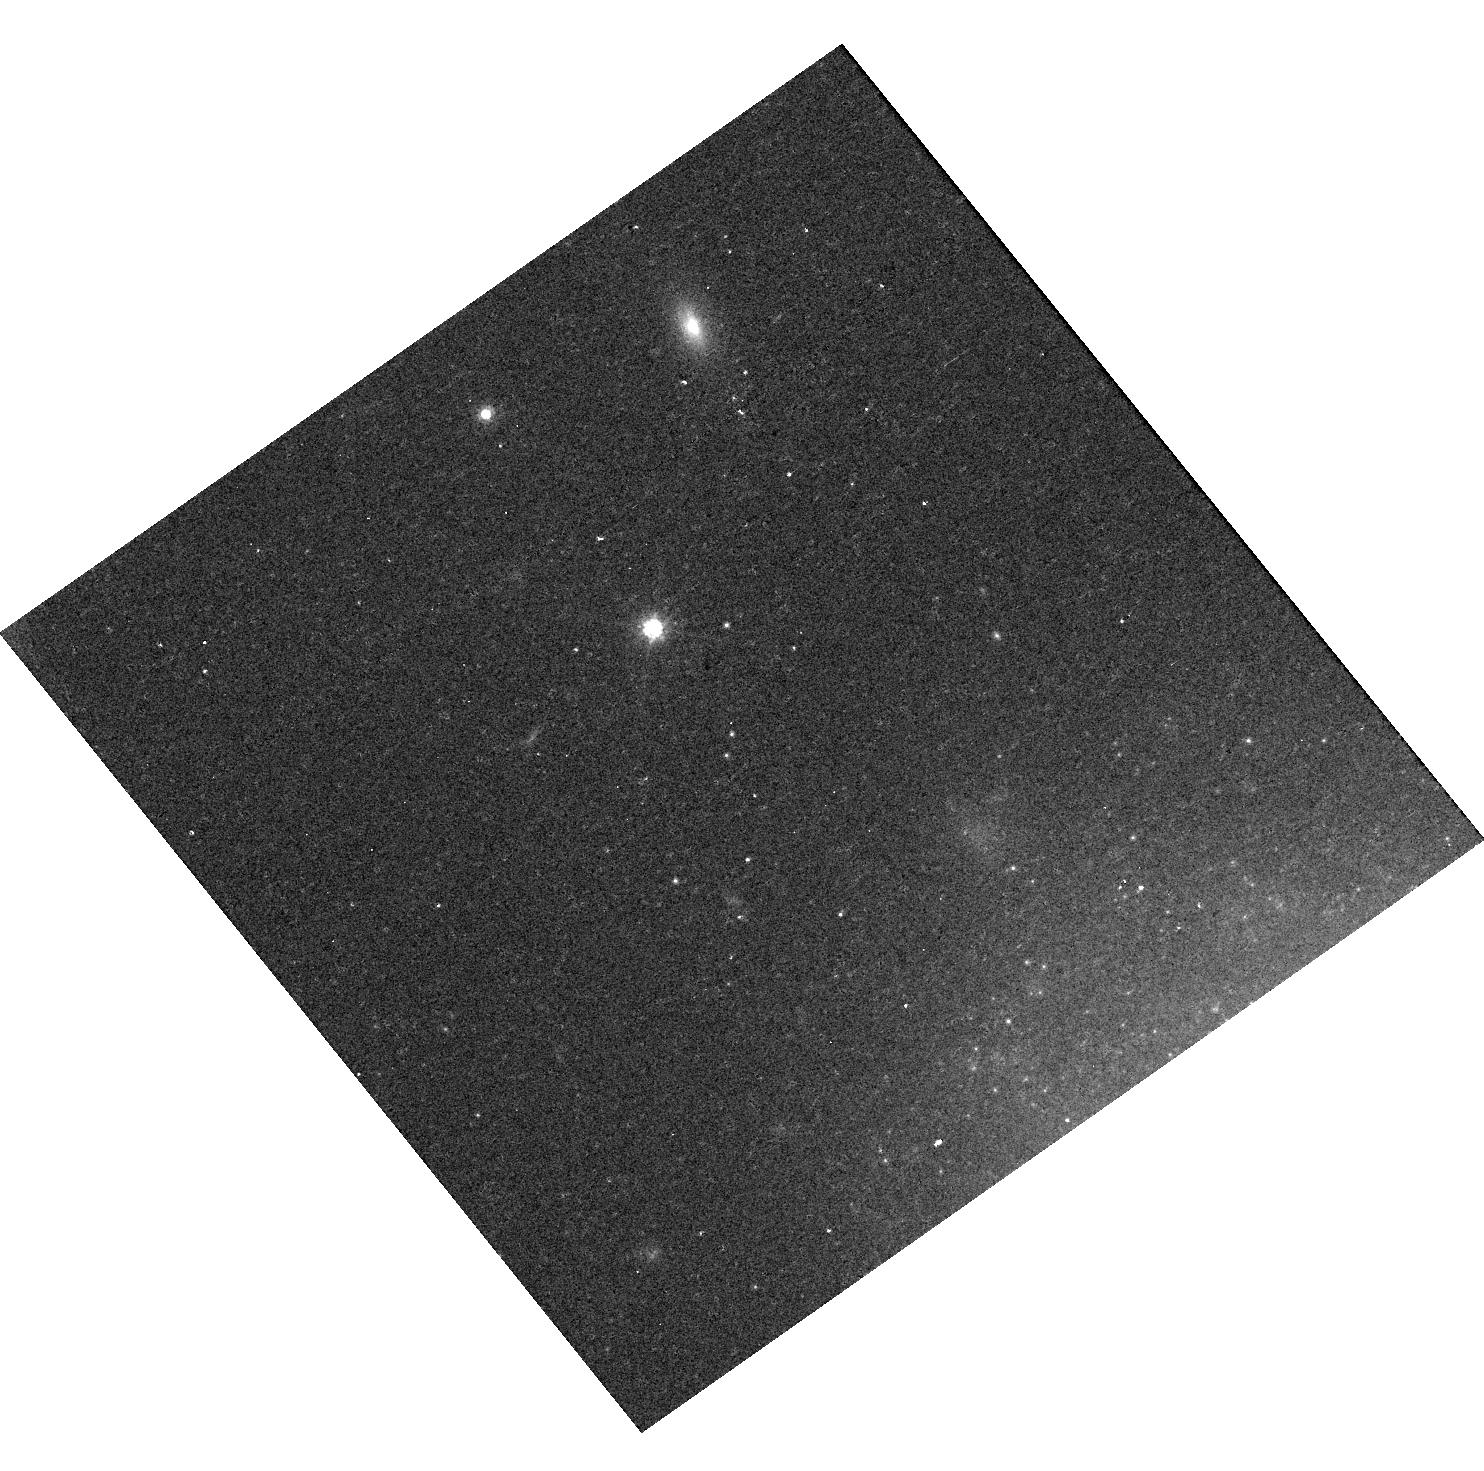
Target: SN2009IP
Instrument: WFC3/UVIS
Filter: F814W
Exposure: 11 min
Observation ID: hst_16649_03_wfc3_uvis_f814w_ieqe03

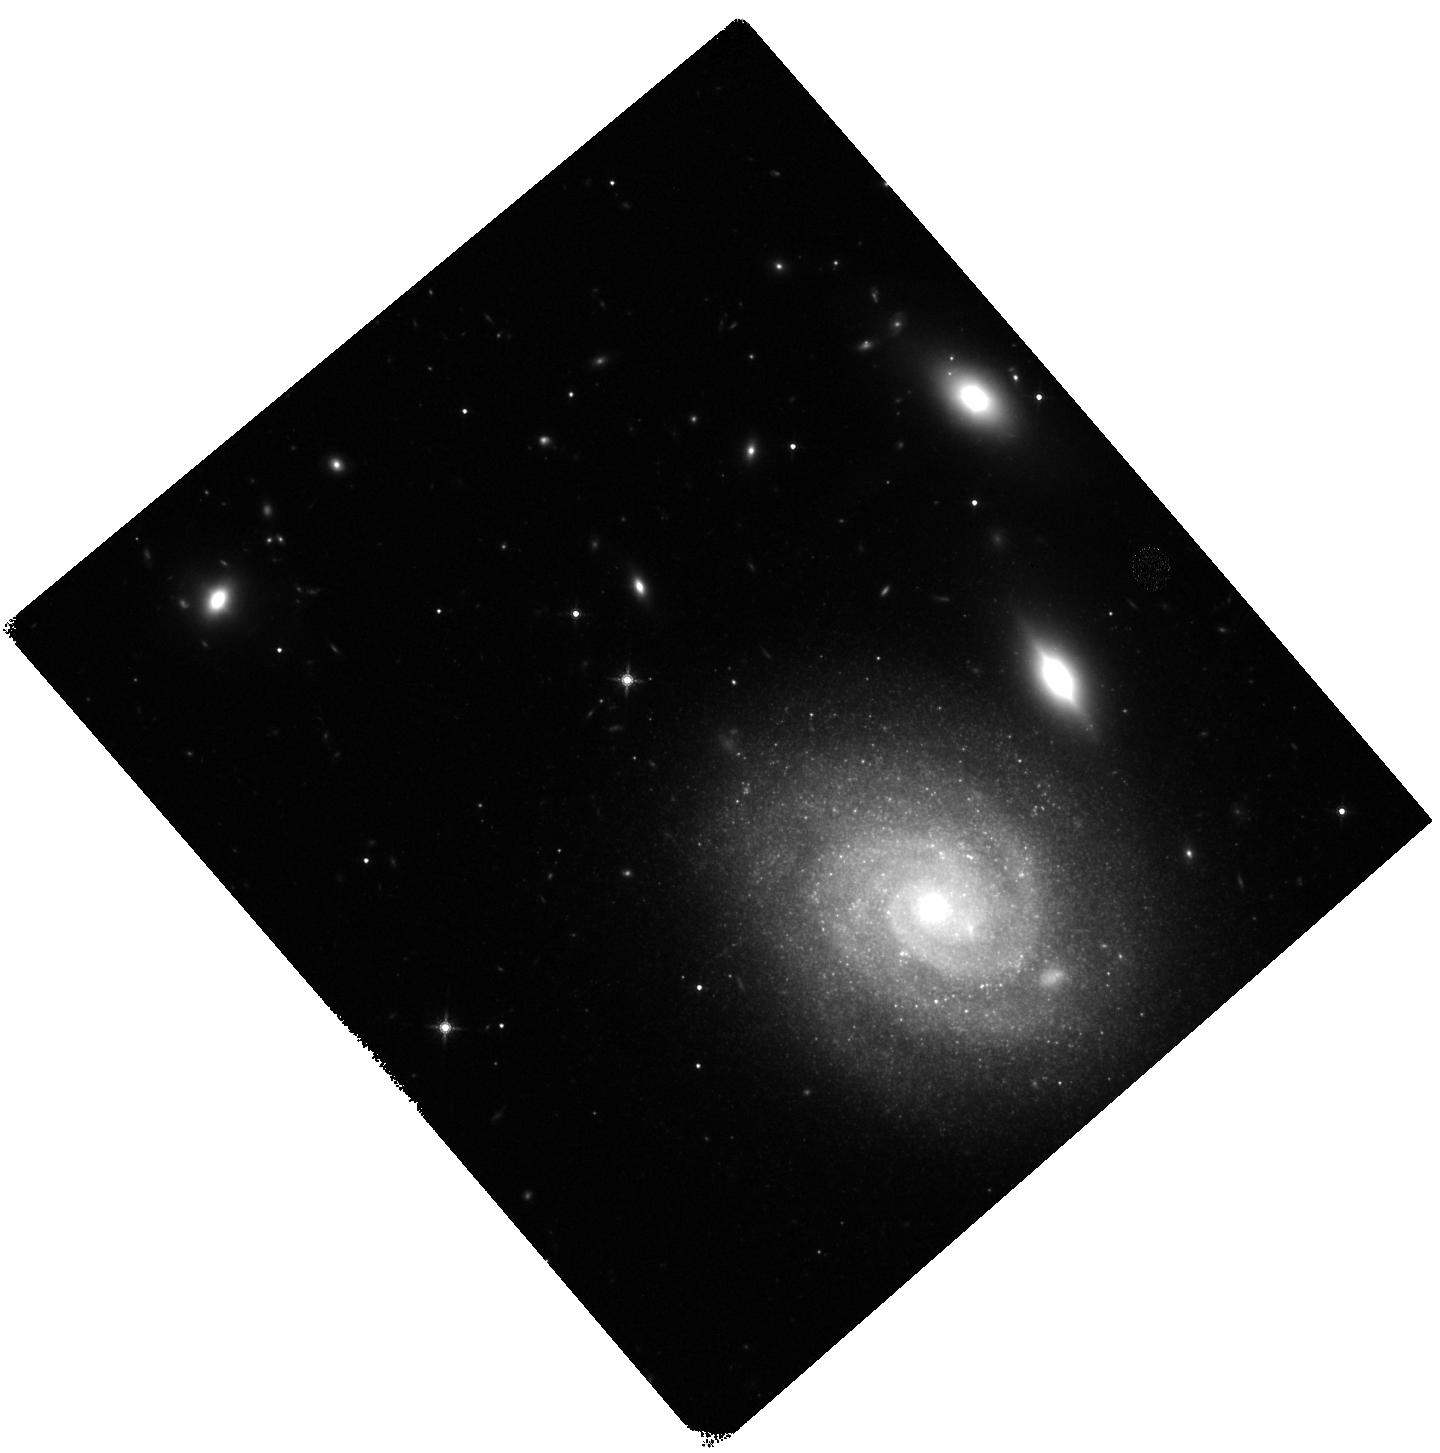
Target: SN2009IP
Instrument: WFC3/IR
Filter: F160W
Exposure: 23 min
Observation ID: hst_16649_04_wfc3_ir_f160w_ieqe04

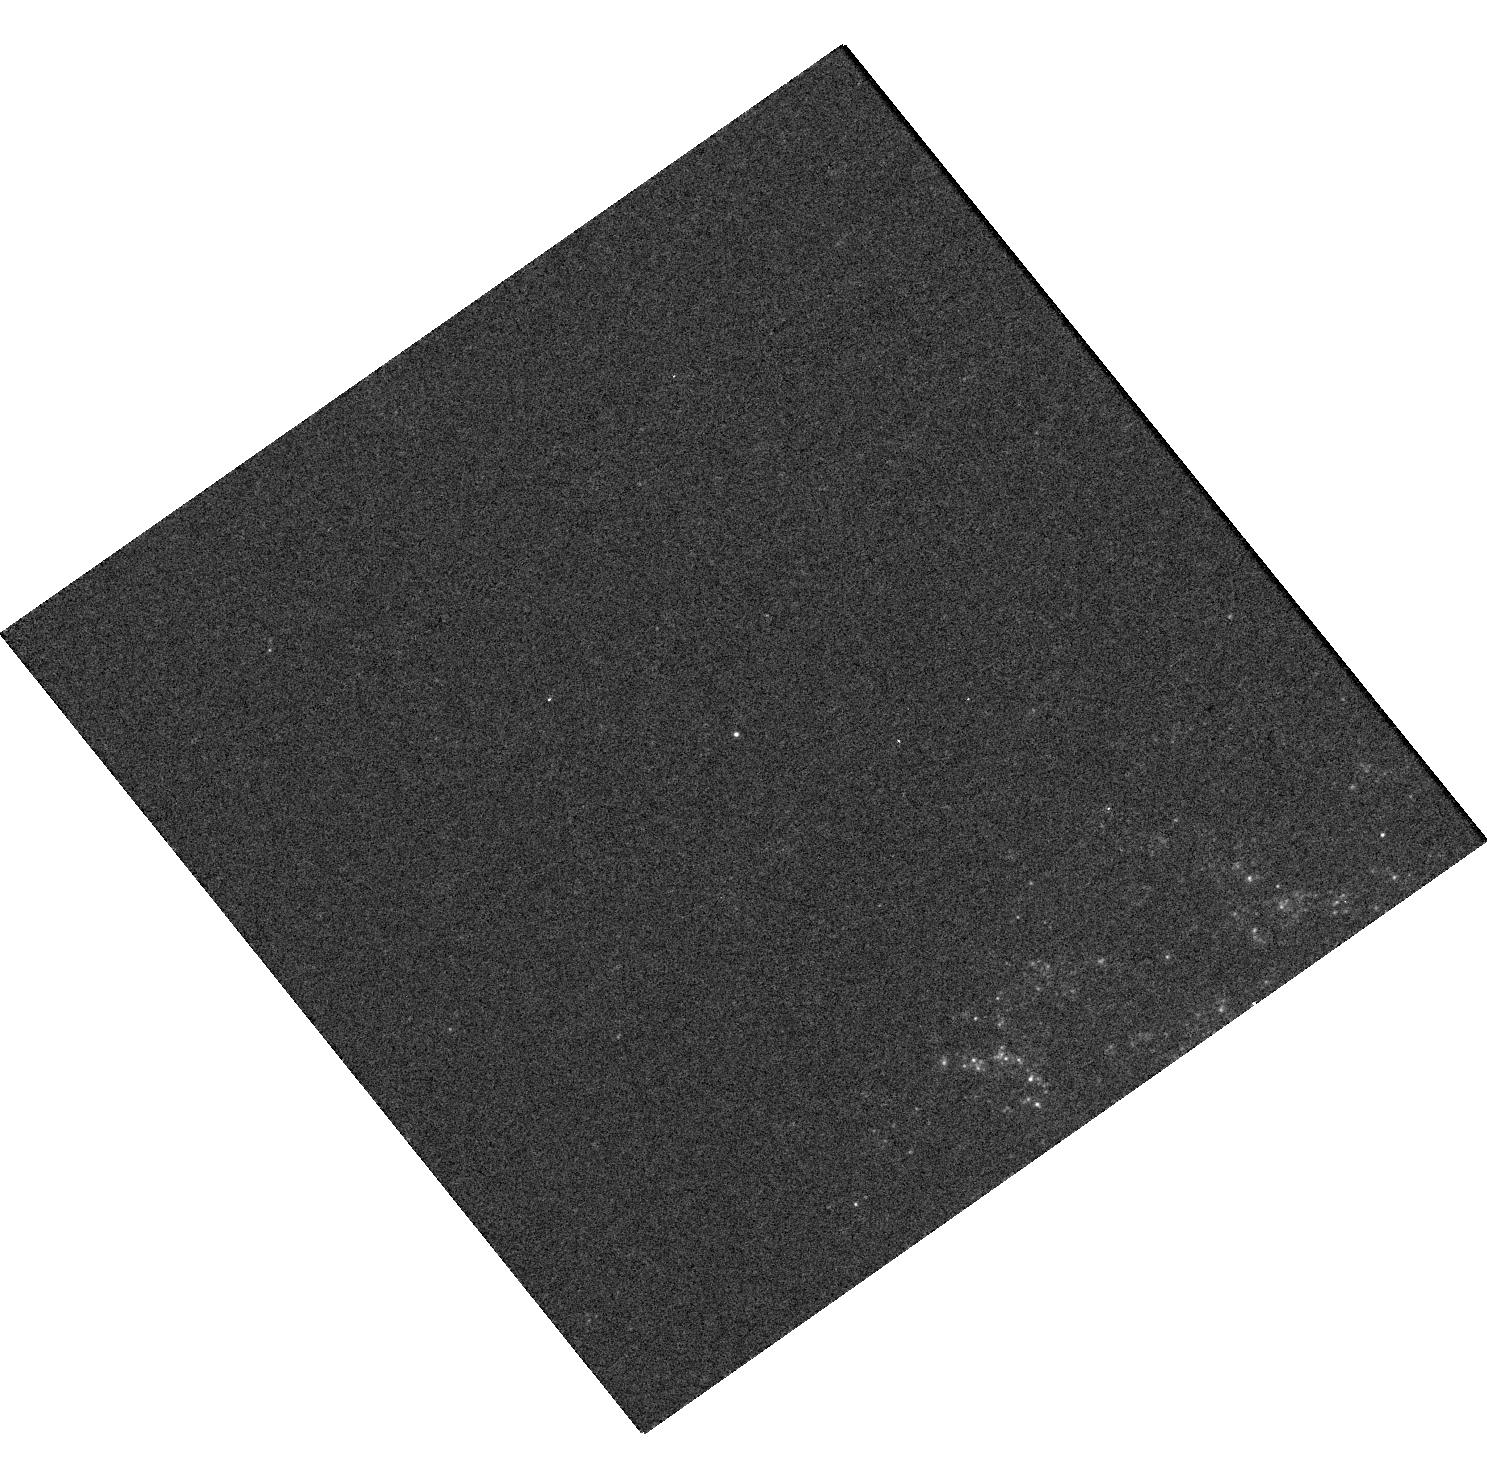
Target: SN2009IP
Instrument: WFC3/UVIS
Filter: F275W
Exposure: 41 min
Observation ID: hst_16649_01_wfc3_uvis_f275w_ieqe01

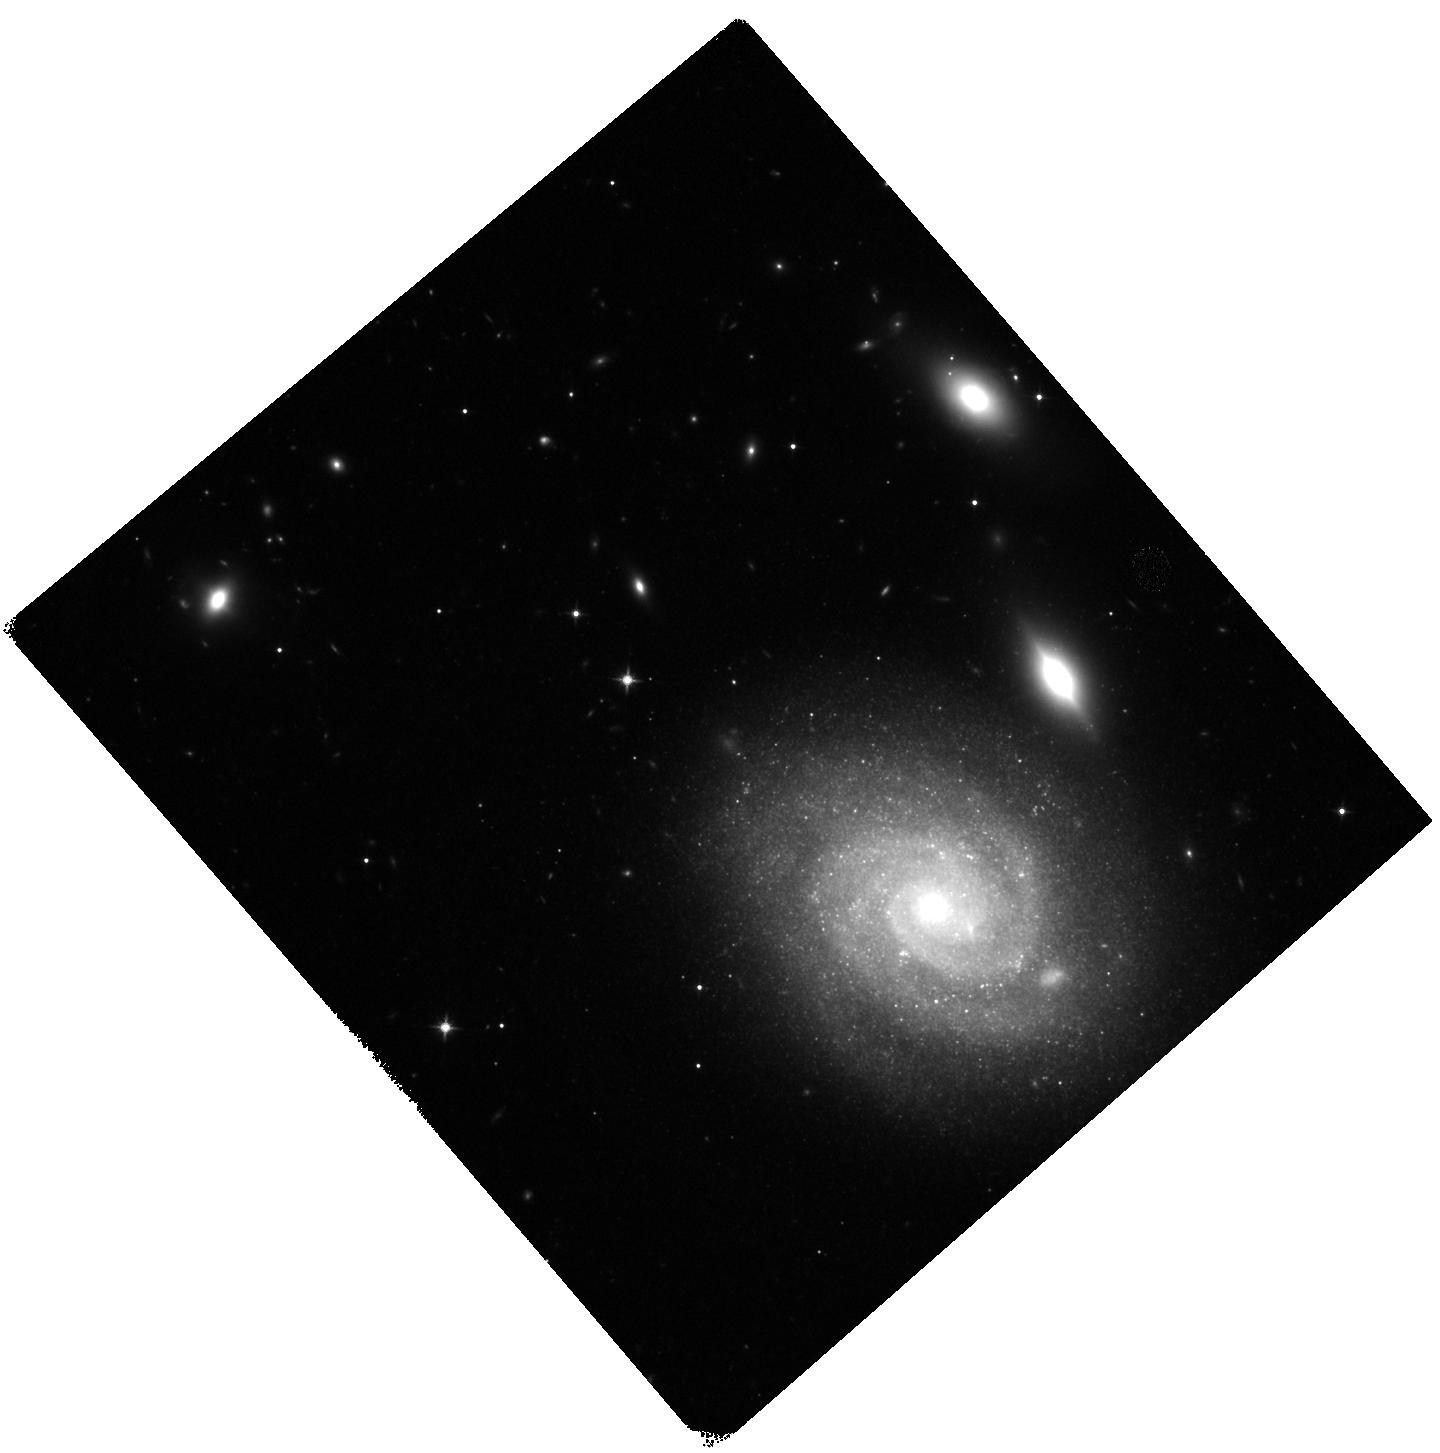
Target: SN2009IP
Instrument: WFC3/IR
Filter: F125W
Exposure: 20 min
Observation ID: hst_16649_04_wfc3_ir_f125w_ieqe04

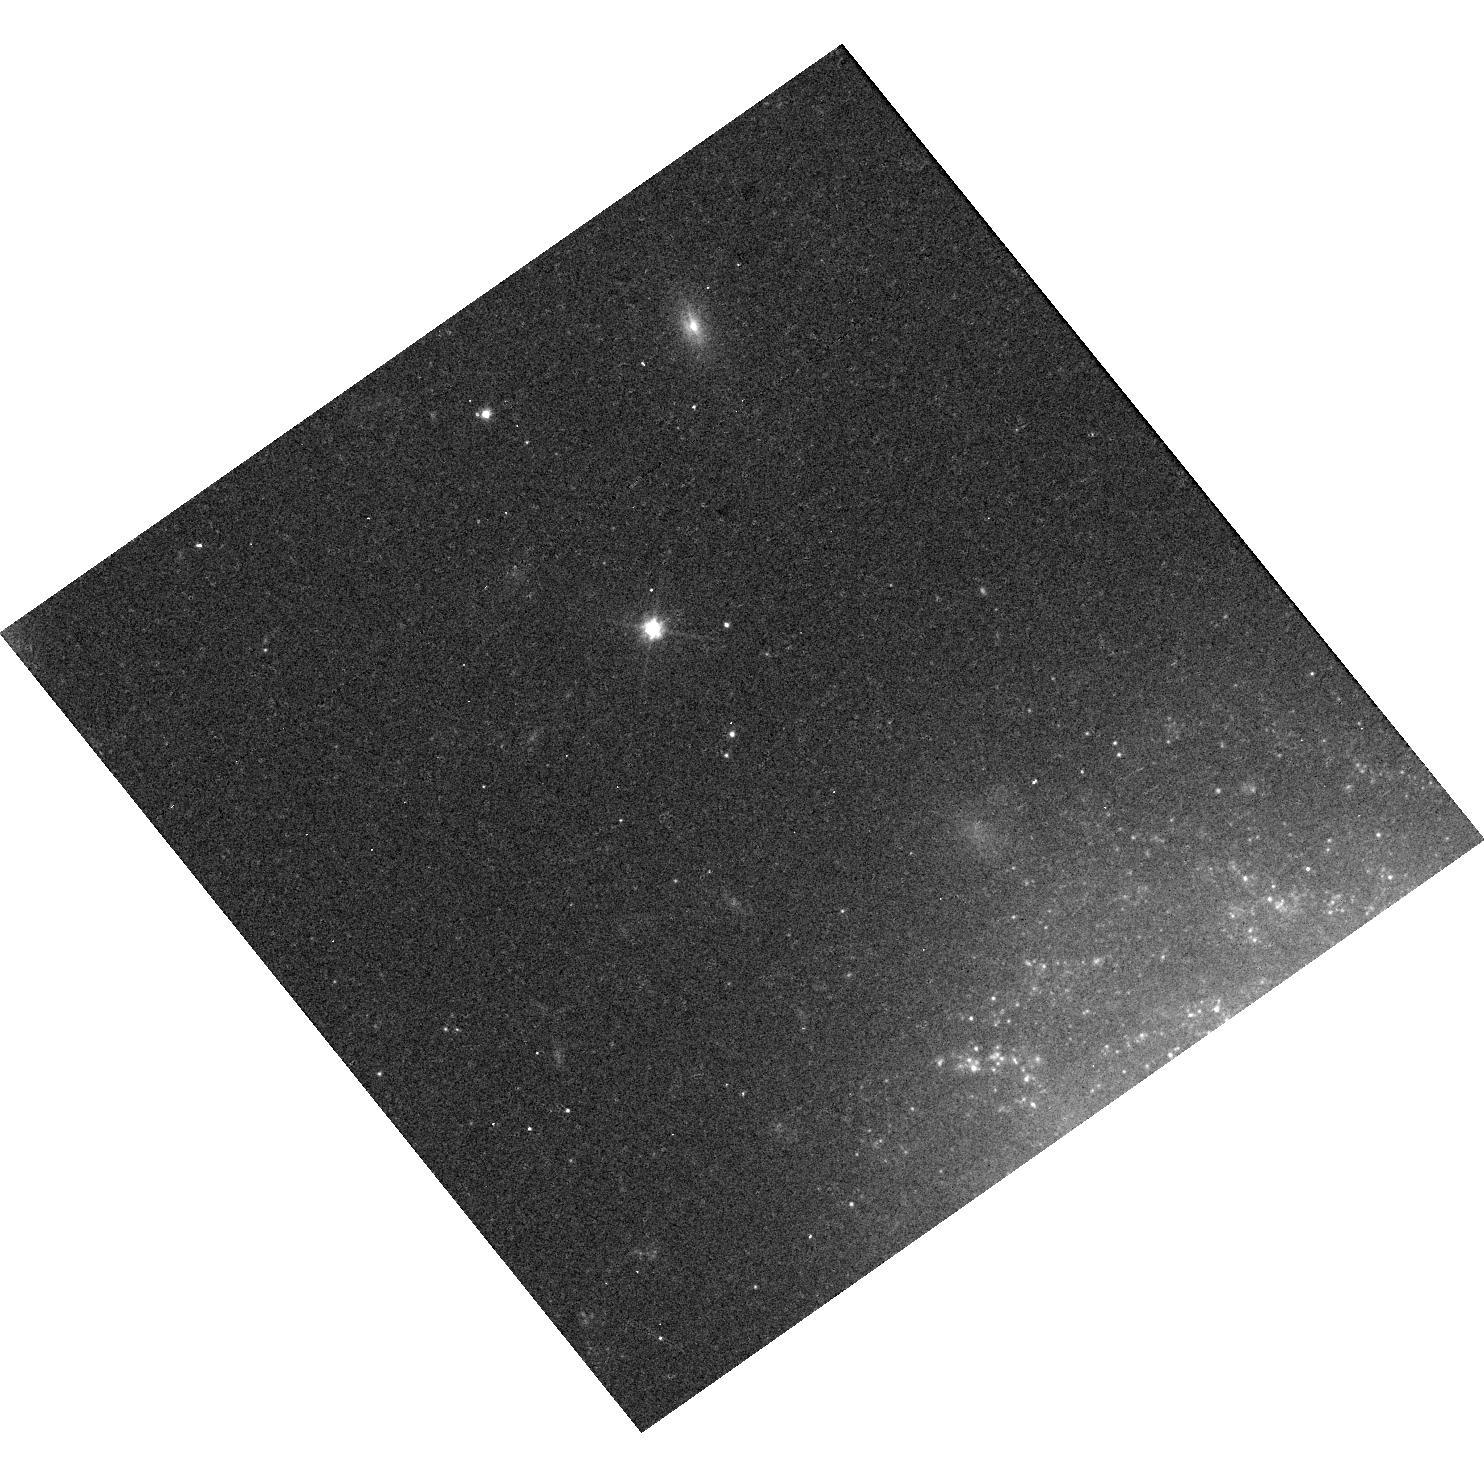
Target: SN2009IP
Instrument: WFC3/UVIS
Filter: F555W
Exposure: 17 min
Observation ID: hst_16649_03_wfc3_uvis_f555w_ieqe03

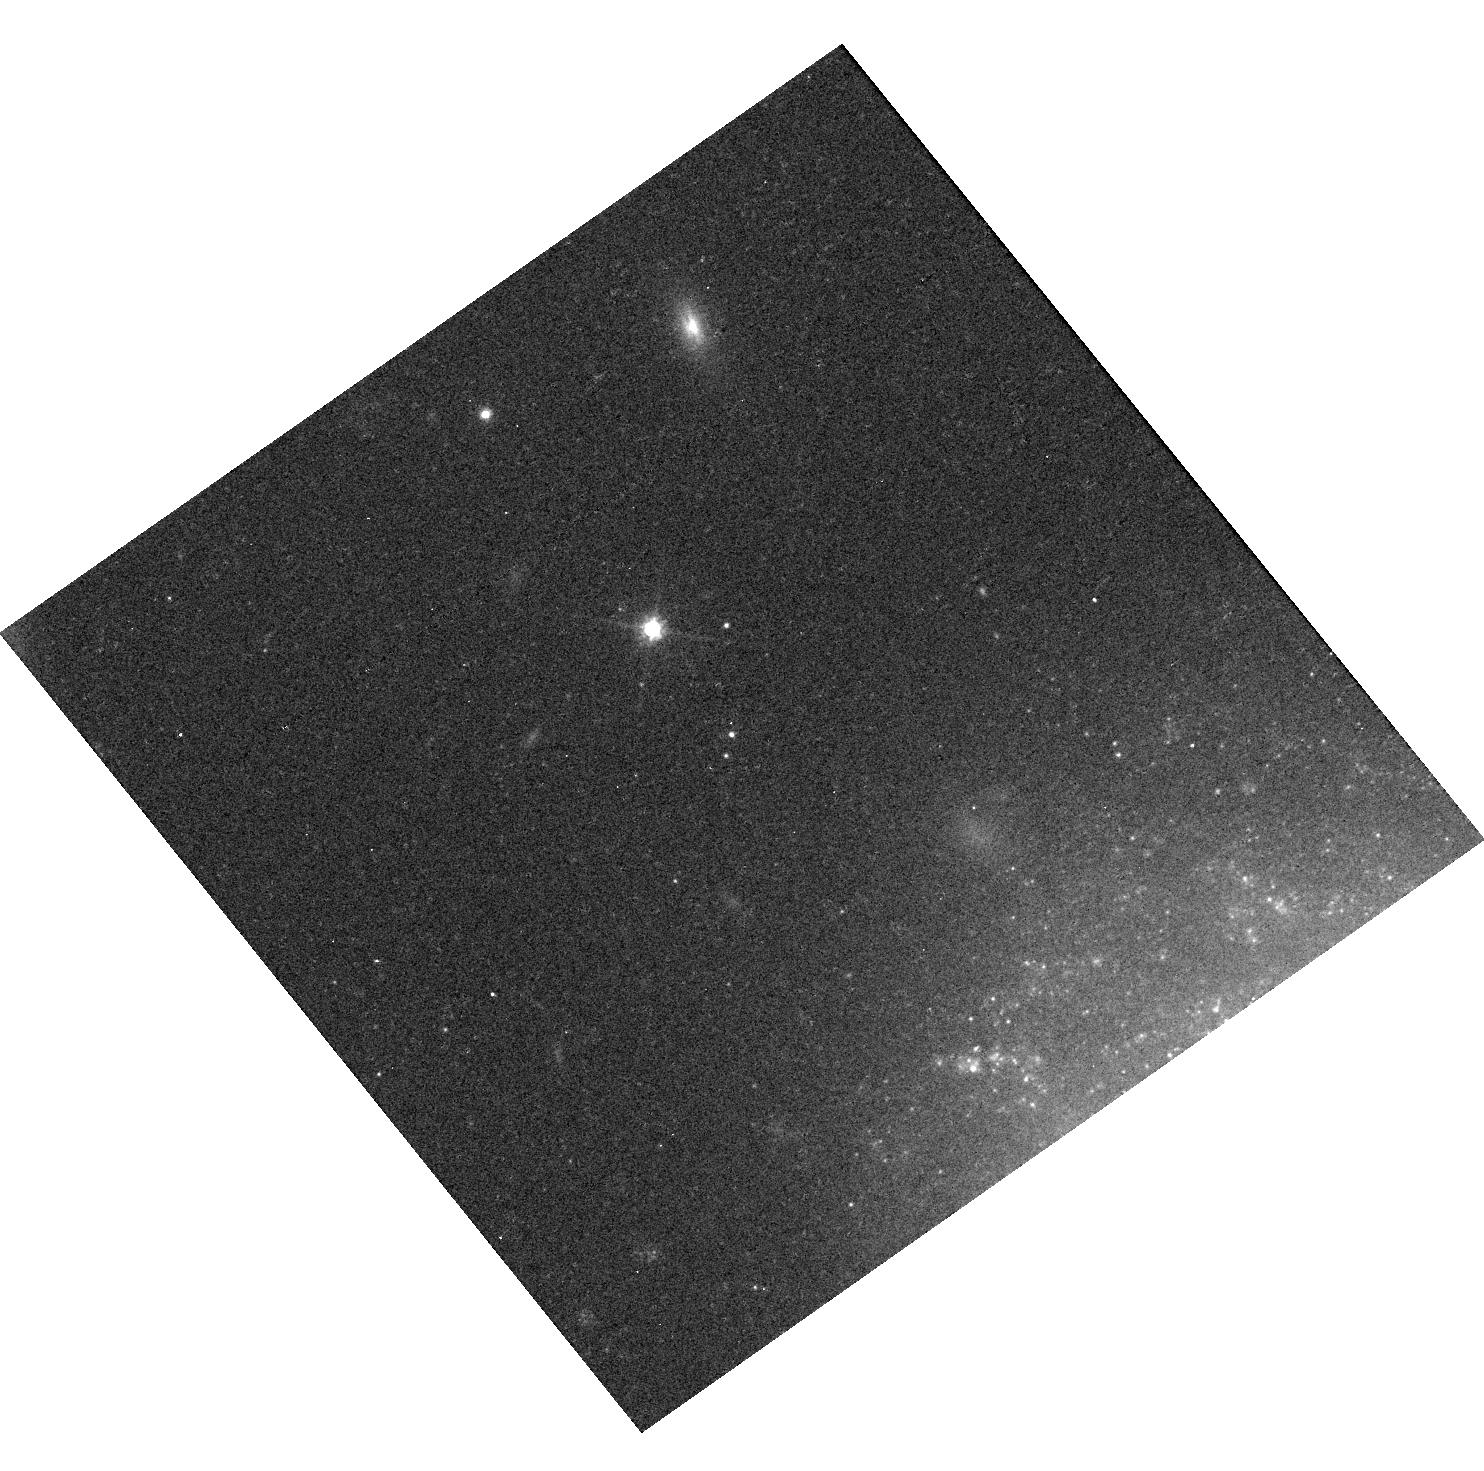
Target: SN2009IP
Instrument: WFC3/UVIS
Filter: F606W
Exposure: 11 min
Observation ID: hst_16649_03_wfc3_uvis_f606w_ieqe03

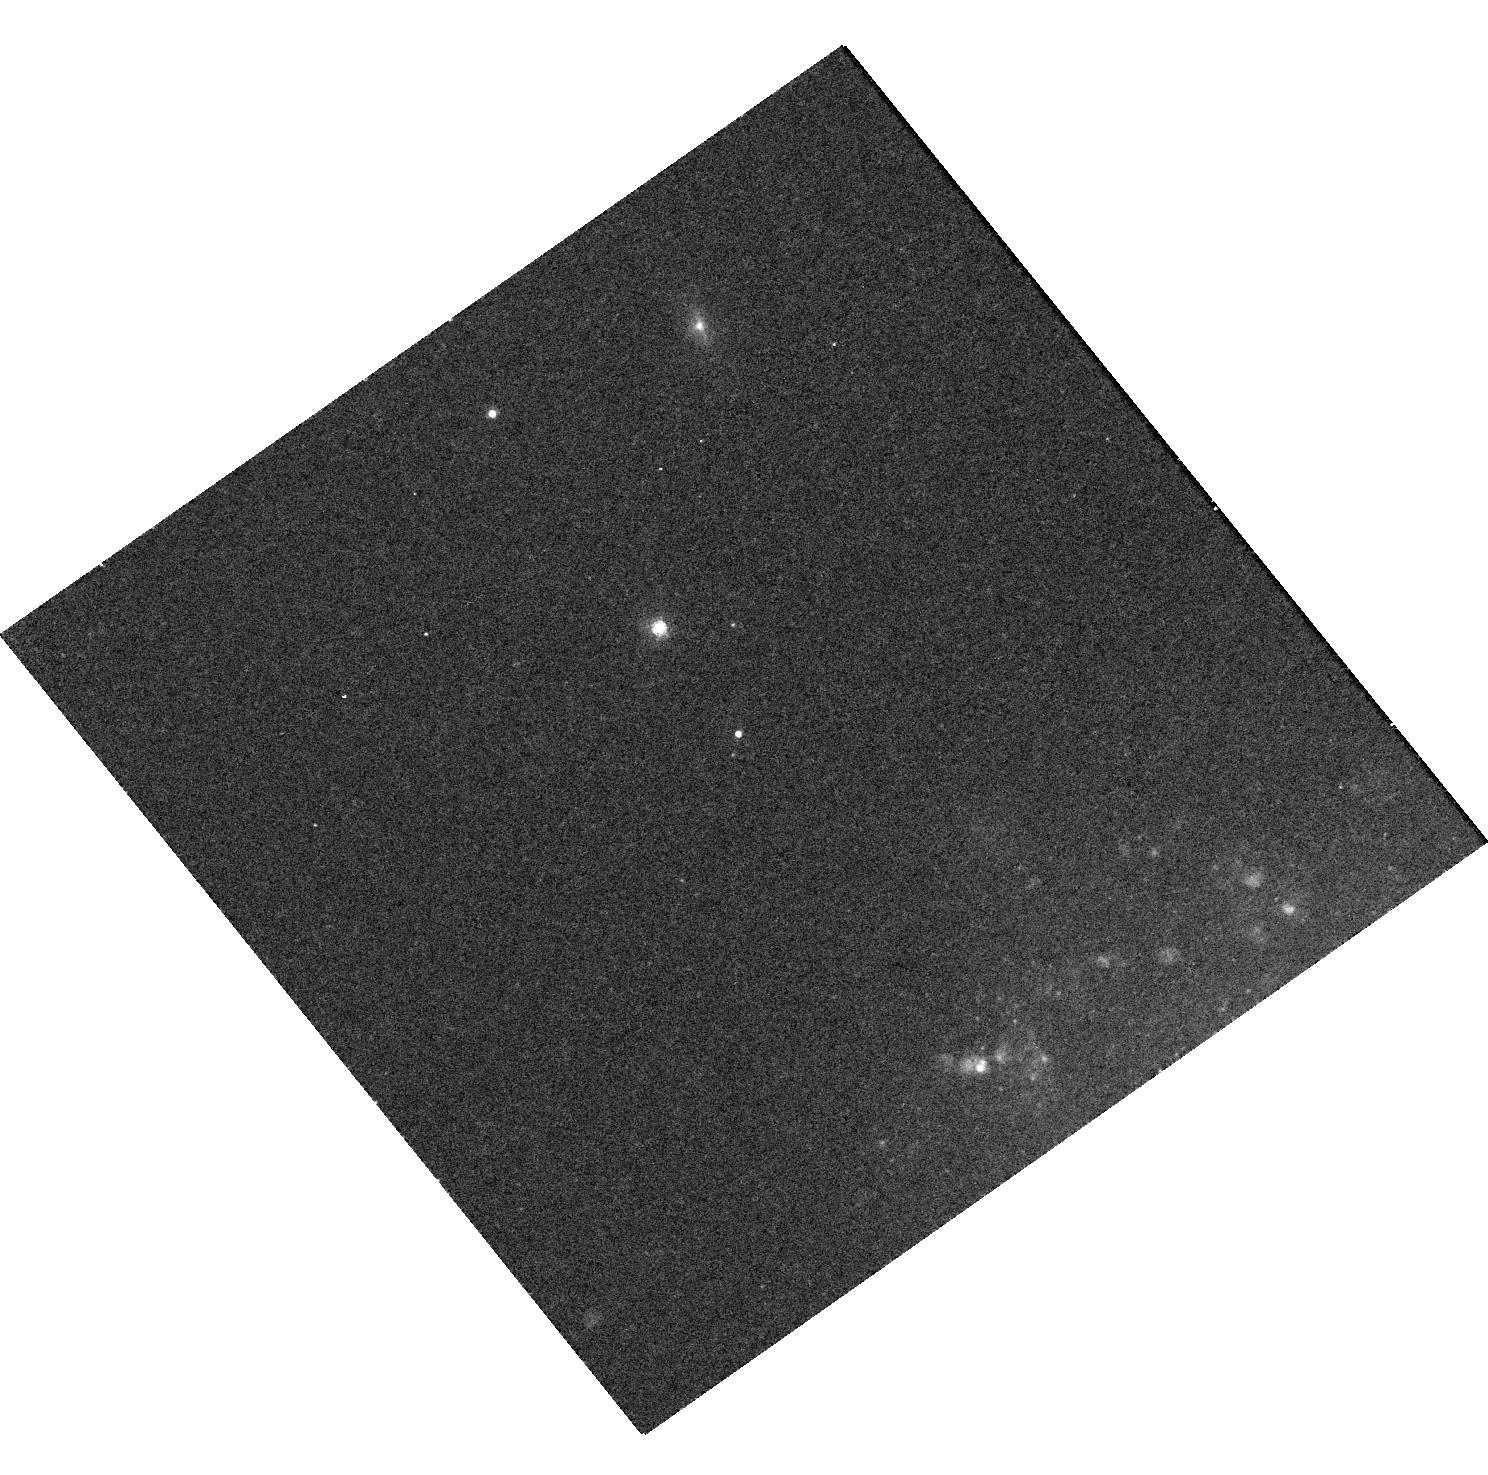
Target: SN2009IP
Instrument: WFC3/UVIS
Filter: F657N
Exposure: 1.5 h
Observation ID: hst_16649_02_wfc3_uvis_f657n_ieqe02

The final word on SN 2009ip: is it dead? (PI: Smith, Nathan)

We propose 10 yr post-explosion UV/optical imaging of the remarkable transient SN 2009ip, in order to determine its ultimate fate. This object was discovered in a non-terminal eruption in 2009, and then appeared to explode in a much more extreme supernova (SN)-like event in 2012. A very massive (80 Msun) quiescent progenitor was identified in an archival HST image, and the star had several luminous blue variable (LBV)-like eruptions before 2012. Many SNe IIn are inferred to have LBV progenitors to make their dense circumstellar material (CSM), but SN2009ip is an extraordinary case where the LBV-like progenitor was detected directly, and where spectra of numerous pre-SN eruptions were obtained. No other SN has this treasure trove of detailed information about the progenitor (not even SN1987A). This was one of the most important transient events of the past decade, because if it was a true core-collapse (CC) SN, then it is the first definitive case of a very massive star above 30 Msun that went SN and didn't collapse to a black hole. However, the interpretation of SN2009ip as a true CCSN is controversial for 2 reasons: (1) its lightcurve could also be explained by shell collisions from non-terminal explosive transients, and (2) the tell-tale signs of nucleosynthetic products, if present, were largely masked by CSM interaction. As with all SN progenitor candidates, proof that the star is dead requires that it disappear in late time data. Five years ago the source was only marginally fainter than the progenitor and apparently still fading. Cycle 29 will be 10 years since explosion. Our proposed observations will determine once and for all if the progenitor is gone.